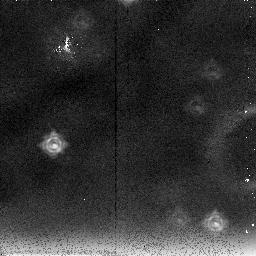
Target: PARALLEL-TARGET
Instrument: NICMOS/NIC2
Filter: F237M
Exposure: 40 min
Observation ID: n4jd05030

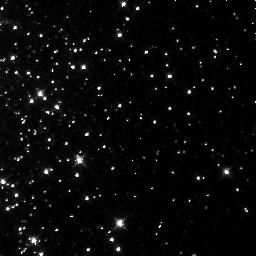
Target: NGC104-1
Instrument: NICMOS/NIC3
Filter: F160W
Exposure: 4 min
Observation ID: n4jd04050

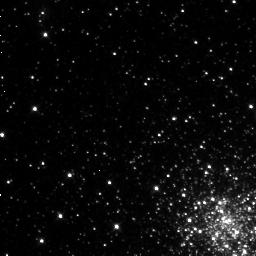
Target: LILLER1
Instrument: NICMOS/NIC3
Filter: F110W
Exposure: 38 min
Observation ID: n4jd01010

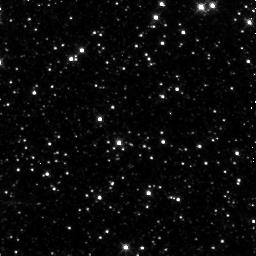
Target: LILLER1-CONTROL
Instrument: NICMOS/NIC3
Filter: F160W
Exposure: 7 min
Observation ID: n4jd01040

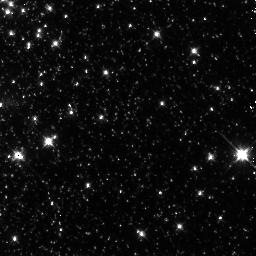
Target: NGC104-2
Instrument: NICMOS/NIC3
Filter: F110W
Exposure: 3 min
Observation ID: n4jd04060

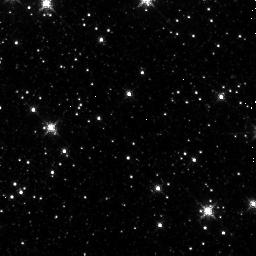
Target: PAL6-2
Instrument: NICMOS/NIC3
Filter: F160W
Exposure: 2 min
Observation ID: n4jd03040

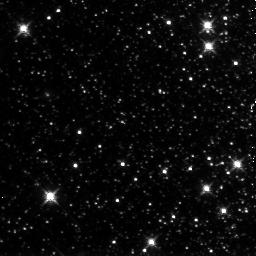
Target: NGC6341-2
Instrument: NICMOS/NIC3
Filter: F160W
Exposure: 12 min
Observation ID: n4jd05070

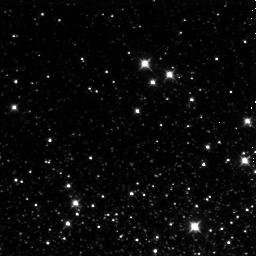
Target: NGC6287-2
Instrument: NICMOS/NIC3
Filter: F110W
Exposure: 6 min
Observation ID: n4jd02060

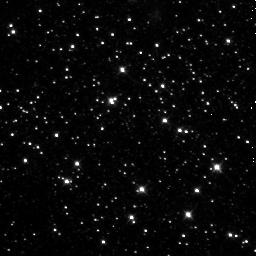
Target: PAL6-1
Instrument: NICMOS/NIC3
Filter: F110W
Exposure: 13 min
Observation ID: n4jd03010

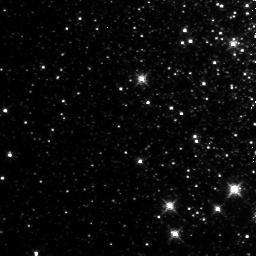
Target: NGC6287-1
Instrument: NICMOS/NIC3
Filter: F160W
Exposure: 15 min
Observation ID: n4jd02050

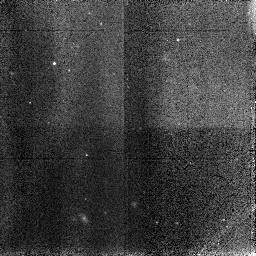
Target: NGC104-CONTROL
Instrument: NICMOS/NIC3
Filter: F110W
Exposure: 3 min
Observation ID: n4jda4040

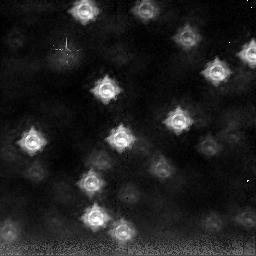
Target: PARALLEL-TARGET
Instrument: NICMOS/NIC2
Filter: F237M
Exposure: 15 min
Observation ID: n4jd04030

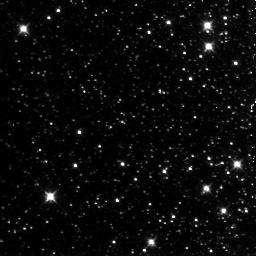
Target: NGC6341-2
Instrument: NICMOS/NIC3
Filter: F110W
Exposure: 7 min
Observation ID: n4jd05060

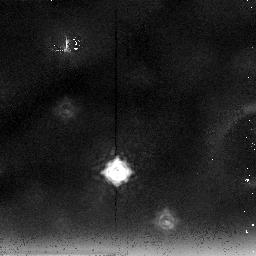
Target: PARALLEL-TARGET
Instrument: NICMOS/NIC2
Filter: F237M
Exposure: 39 min
Observation ID: n4jd02030

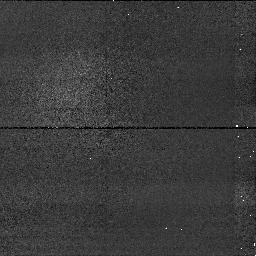
Target: PARALLEL-TARGET
Instrument: NICMOS/NIC1
Filter: F160W
Exposure: 3 min
Observation ID: n4jda4020

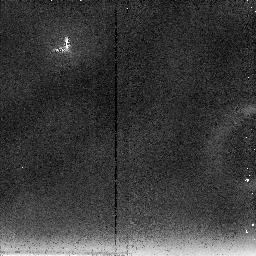
Target: PARALLEL-TARGET
Instrument: NICMOS/NIC2
Filter: F237M
Exposure: 6 min
Observation ID: n4jda4030

Ages of extreme metallicity globular clusters near the Galactic Center (PI: Fullton, Laura)

We will use NICMOS to obtain deep IR photometry of the most metal-rich and most metal-poor globular clusters near the Galactic Center. We will use these data to determine accurate ages for our target clusters to test two ideas. First, are the clusters in the central regions the oldest clusters because star formation began there first due to the higher densities? Second, is there a significant age difference between the most metal-poor and most metal-rich clusters? We will observe NGC 6287, the most metal-poor globular cluster within 1 kpc of the Galactic Center (Fe/H=-2.0) and Liller 1 and Pal 6, among the most metal-rich (if not the most metal -rich) globulars in the Galaxy (Fe/H=+0.2 and -0.1, respectively). All three clusters lie within ~1 kpc of the Galactic Center. If abundance increased monotonically with time and mixing was rapid, these clusters will span the entire age range of globular clusters at the Galactic Center, giving us the largest lever arm on any age differences we find. Failure to detect an age difference will imply that star formation and chemical enrichment occurred rapidly in the inner halo if the clusters shared a common origin.